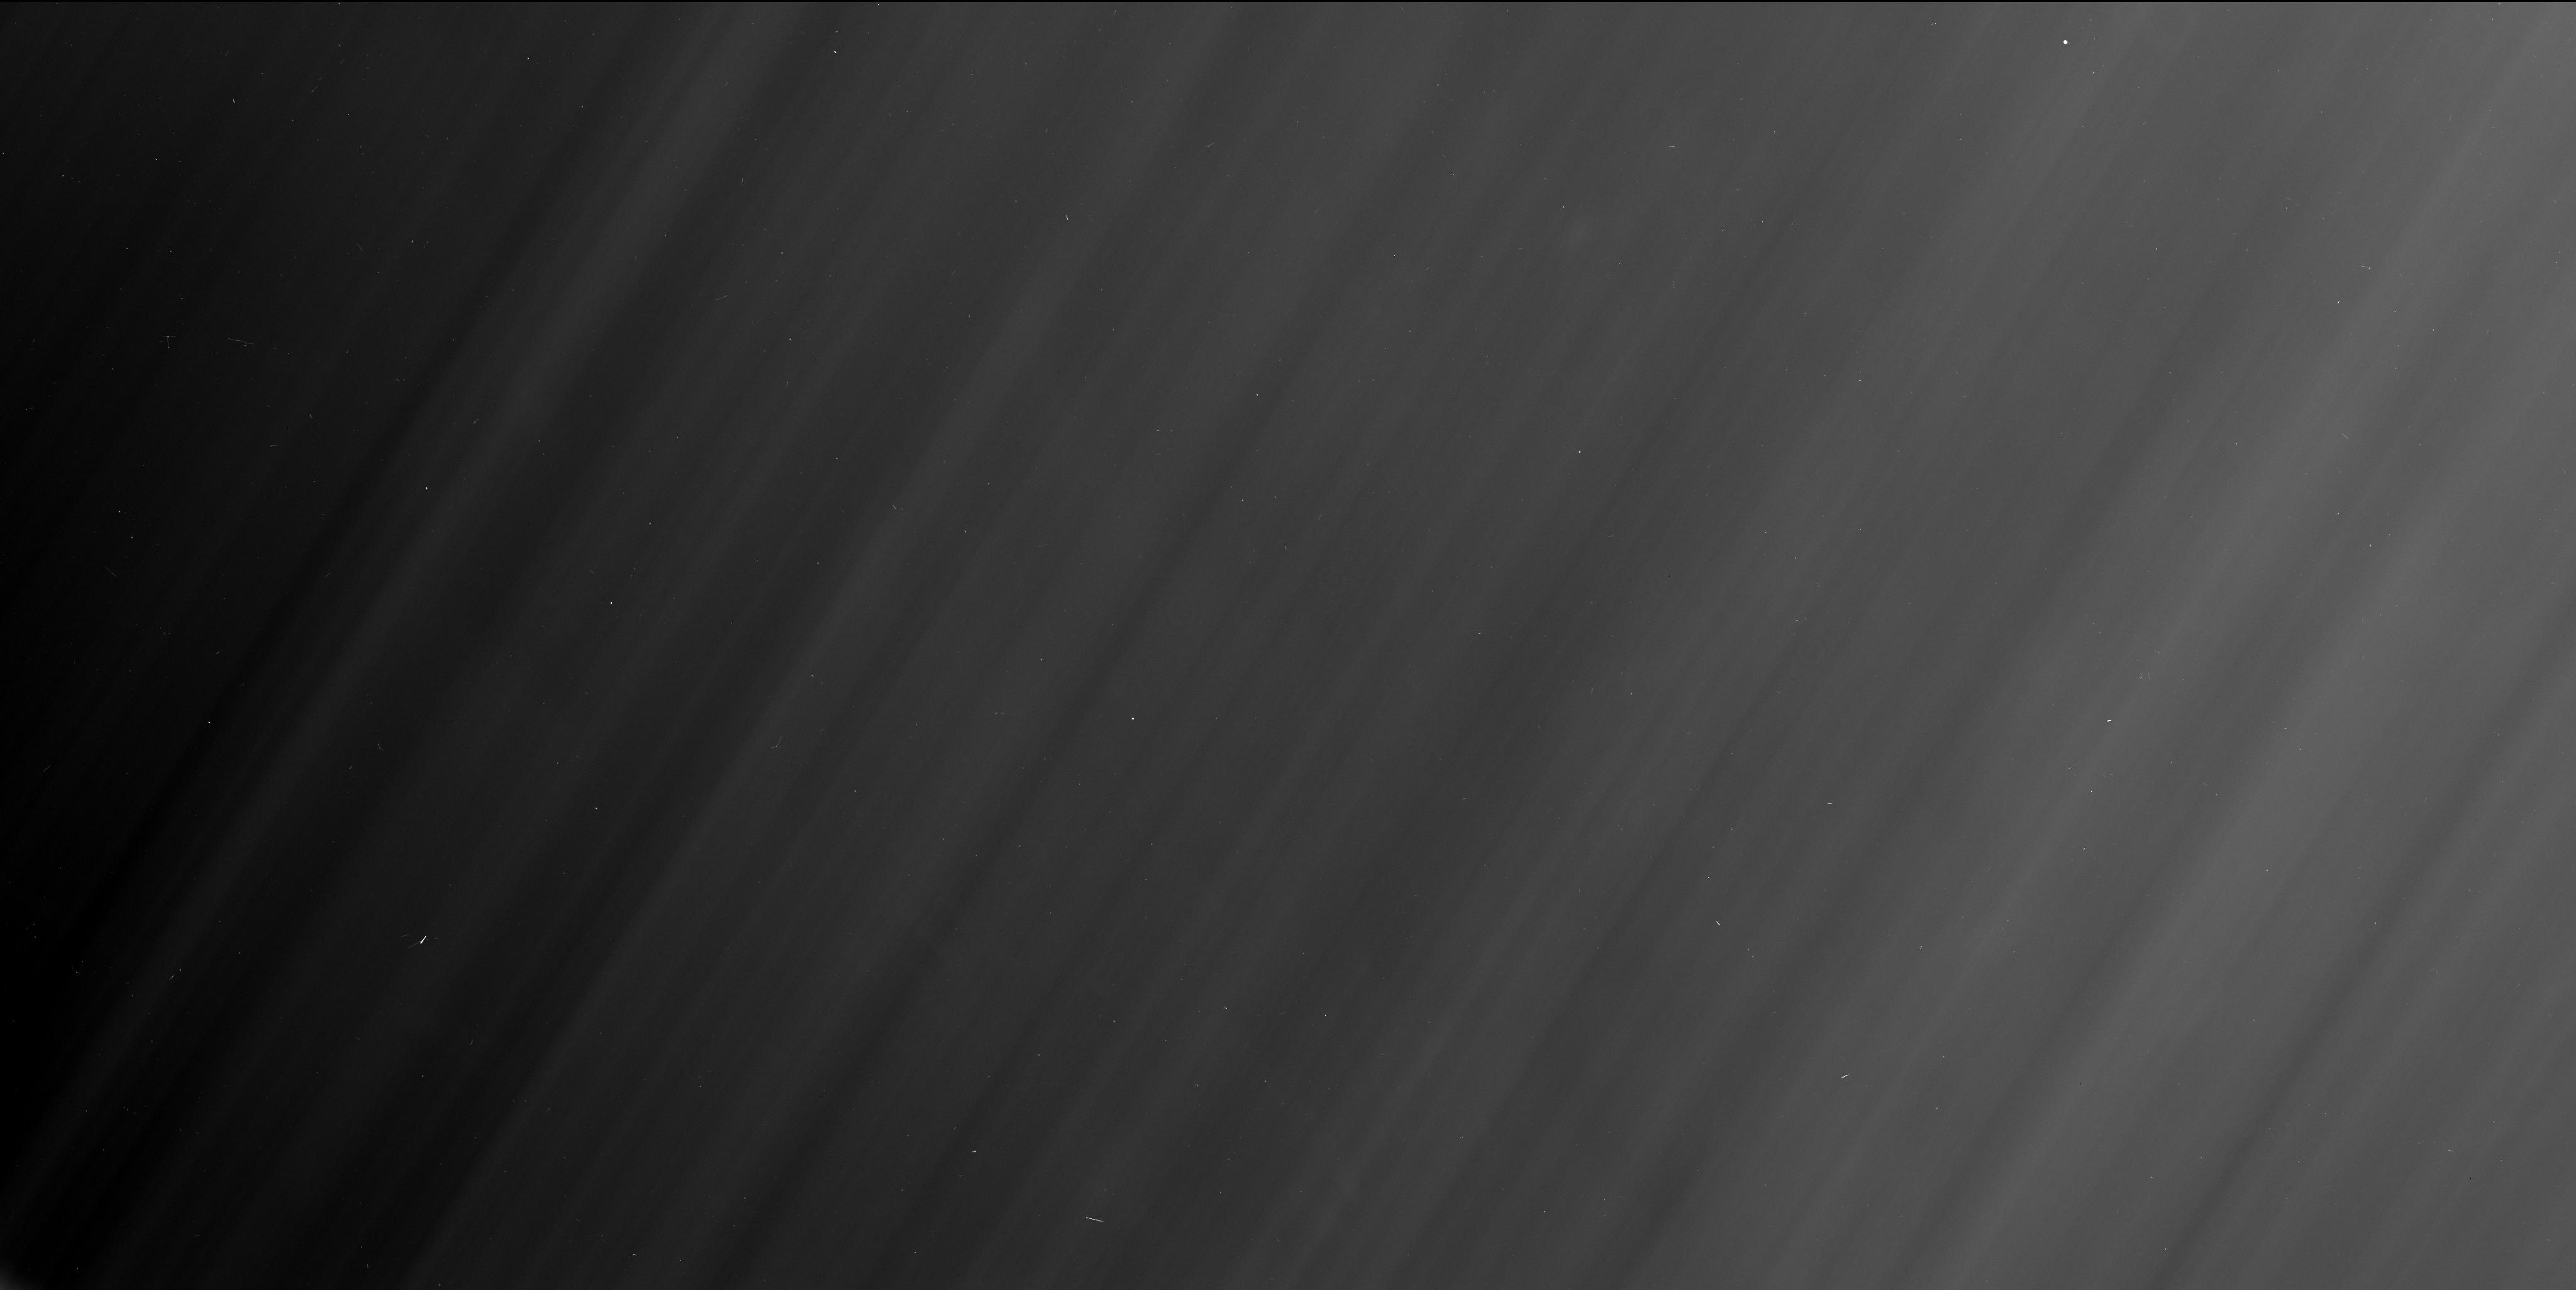
Target: field at RA 284.026°, Dec -19.640°
Instrument: WFC3/UVIS
Filter: F280N
Exposure: 1 min
Observation ID: ibu540yiq

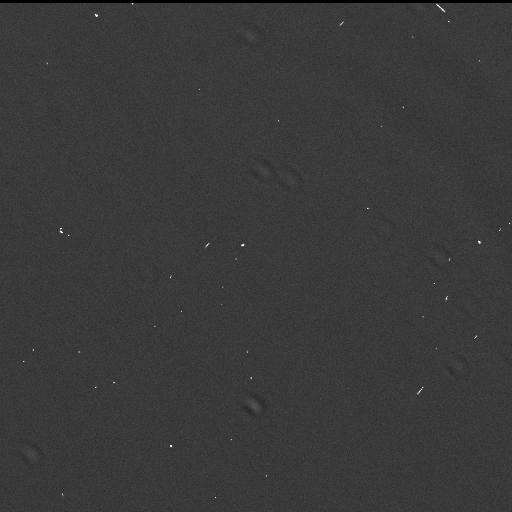
Target: field at RA 284.048°, Dec -19.570°
Instrument: WFC3/UVIS
Filter: F502N
Exposure: 1 min
Observation ID: ibu540ypq

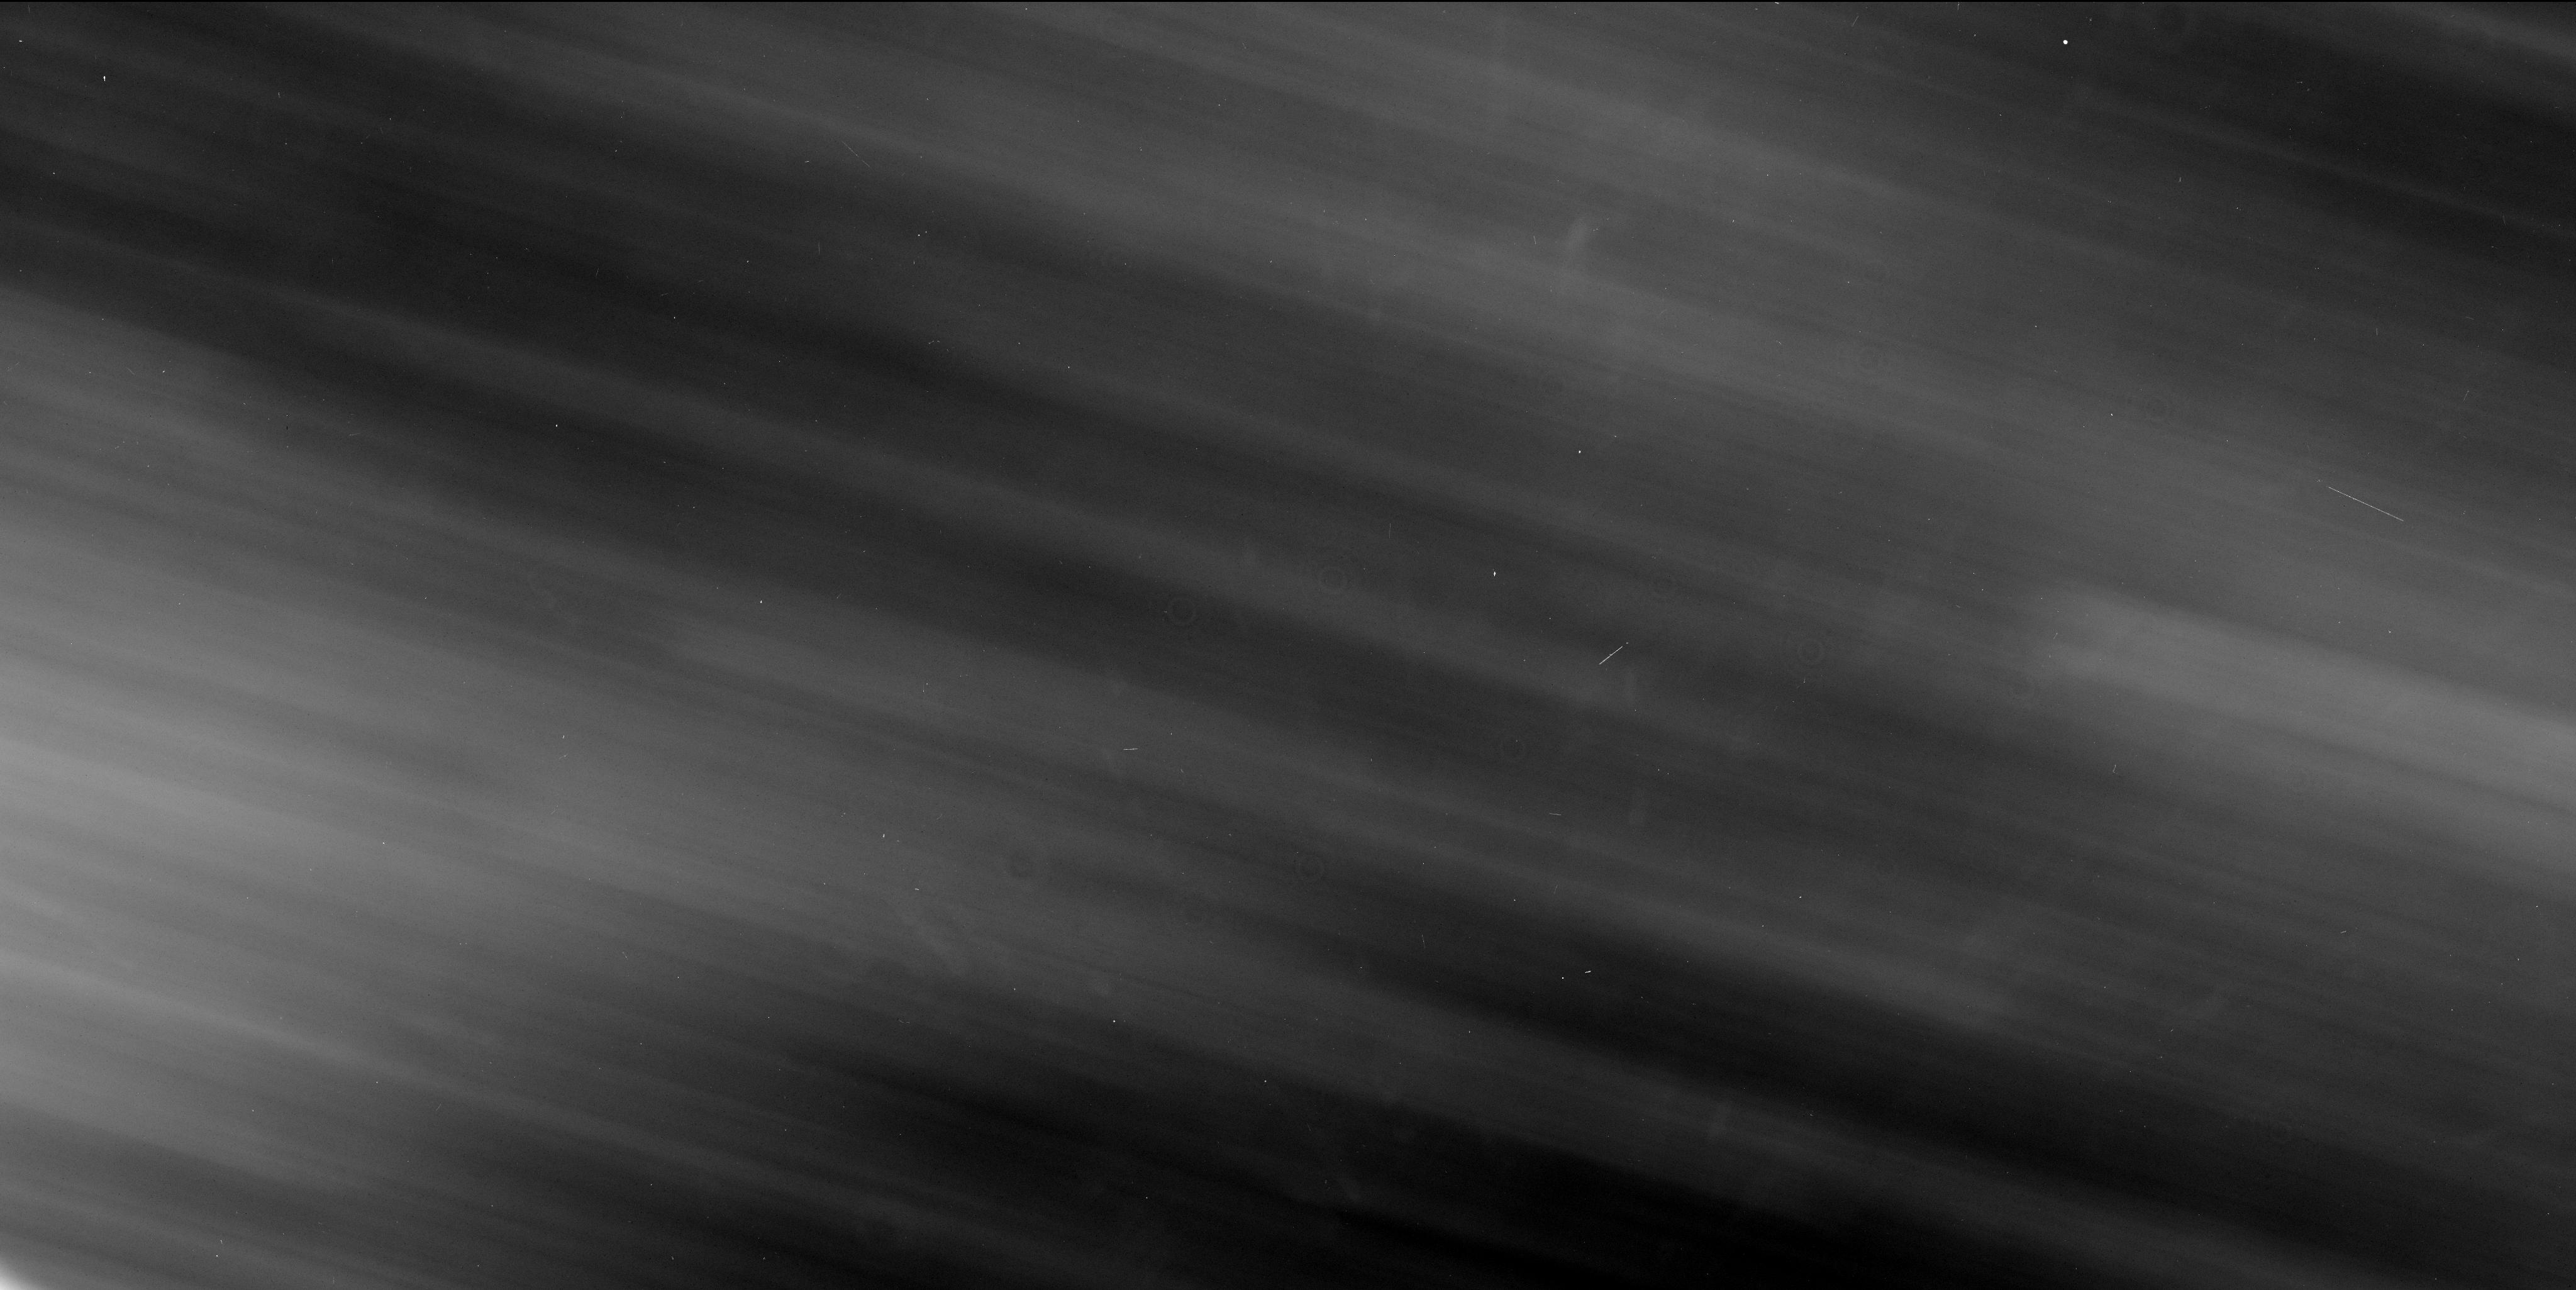
Target: field at RA 282.519°, Dec -21.023°
Instrument: WFC3/UVIS
Filter: F280N
Exposure: 1 min
Observation ID: ibu521kmq

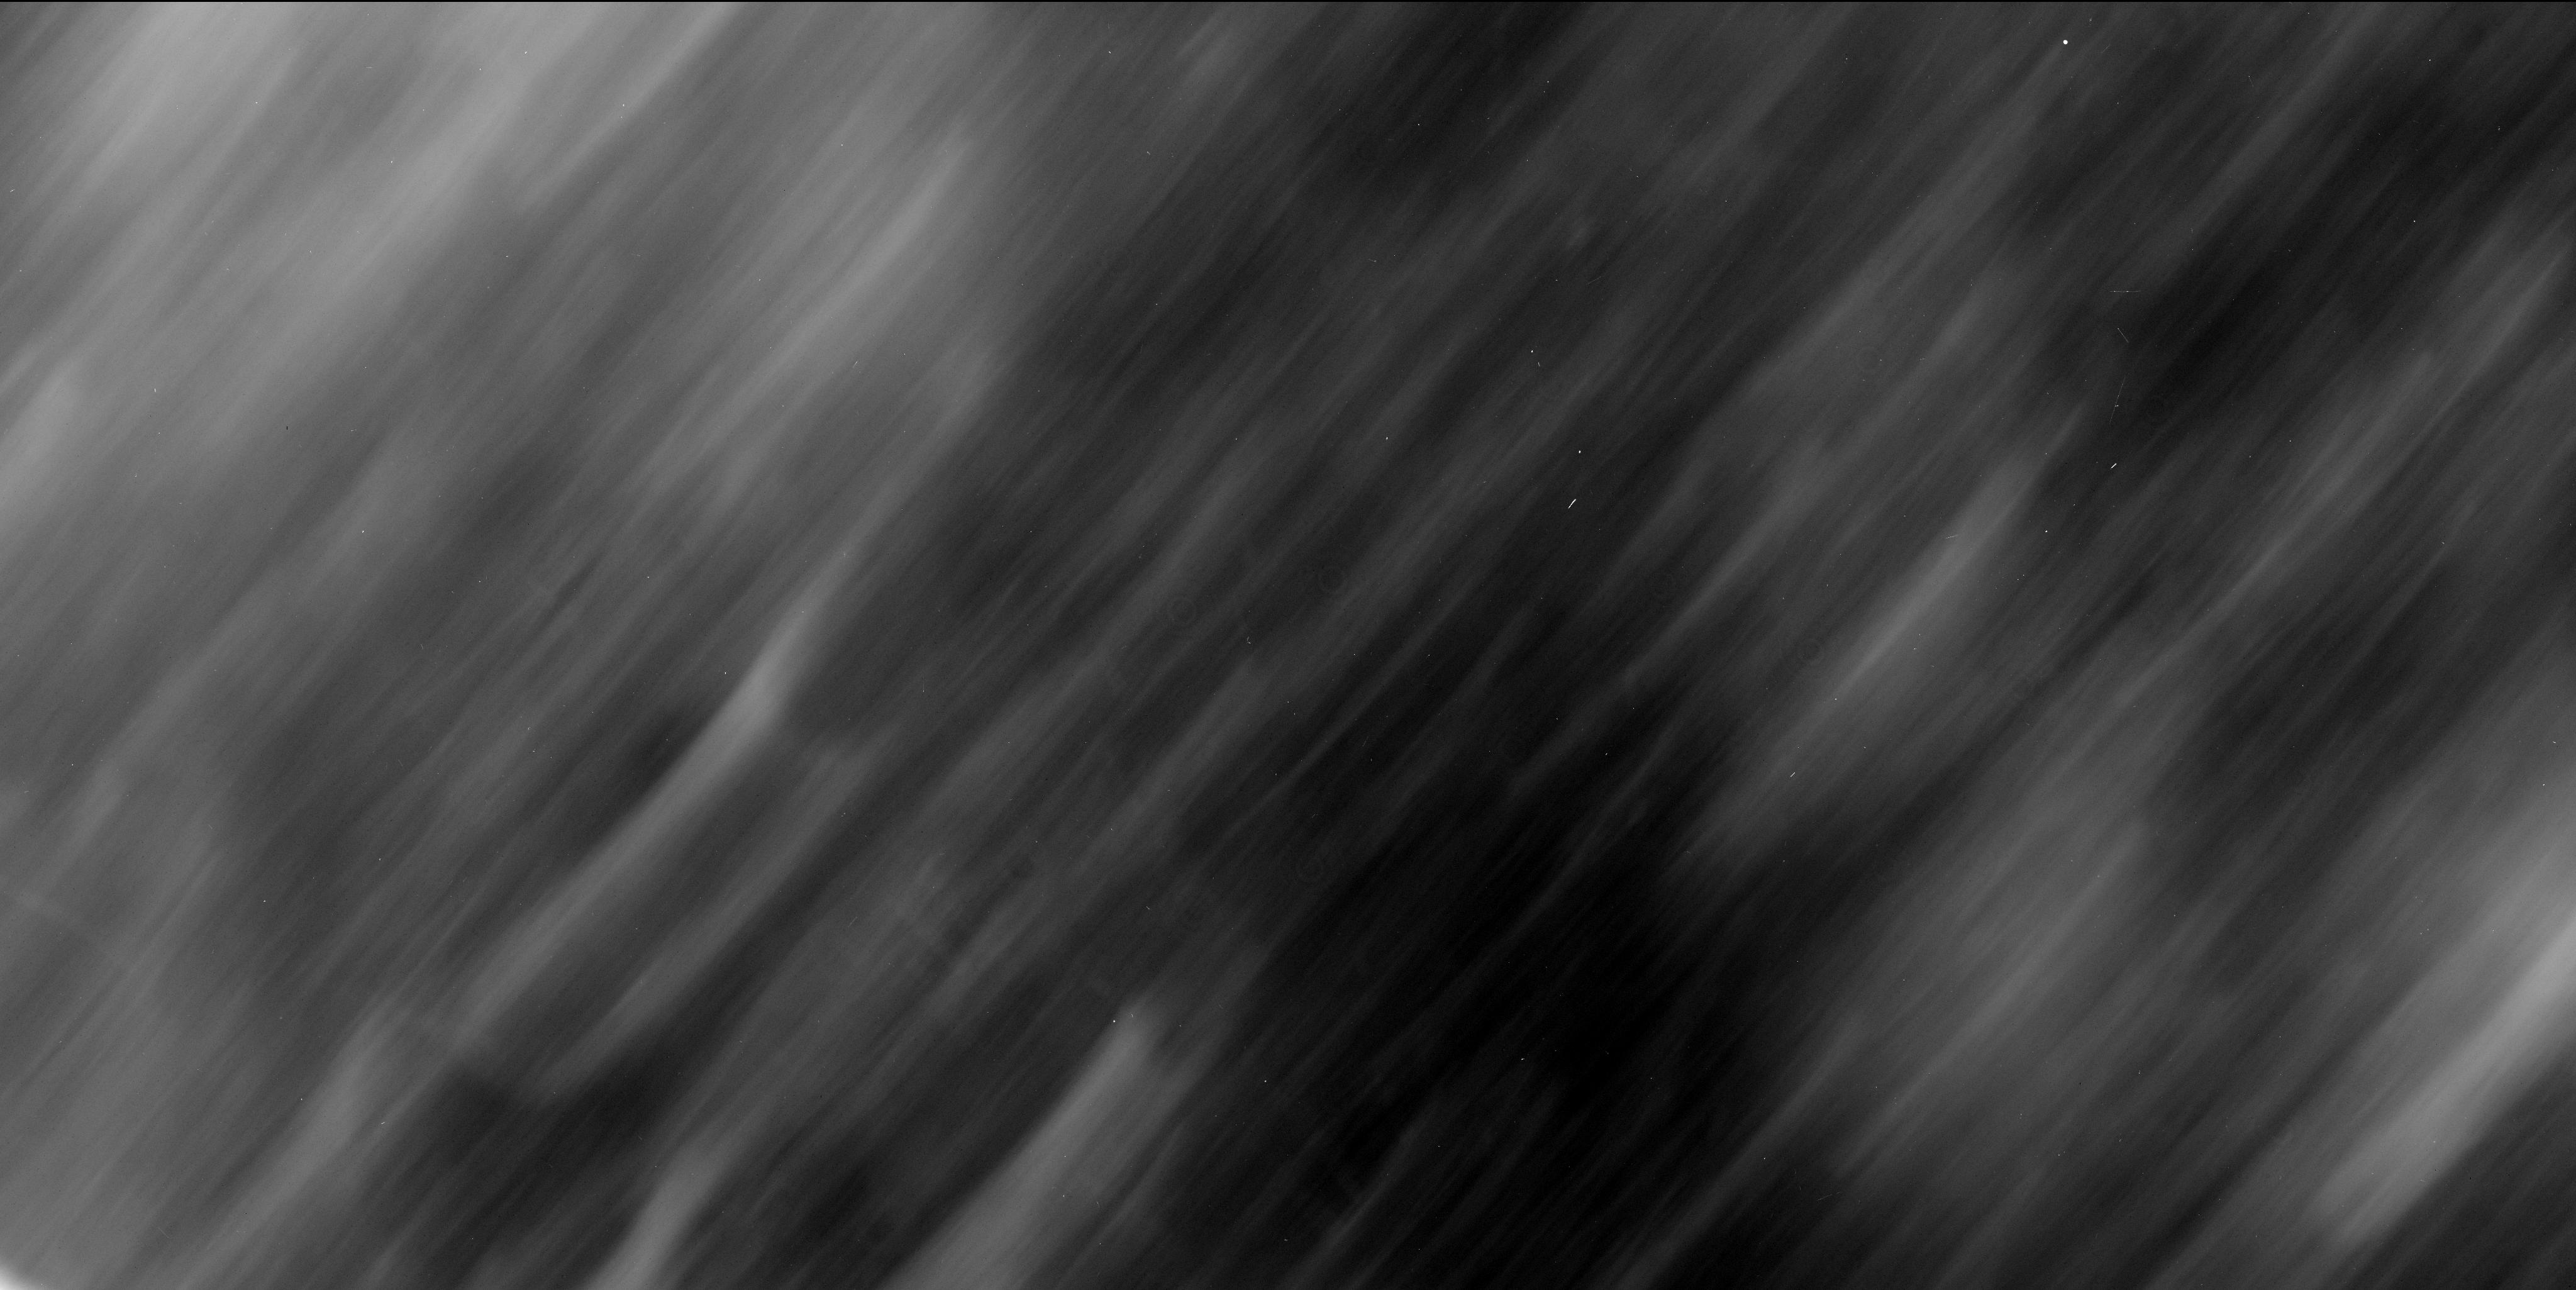
Target: field at RA 135.402°, Dec 12.598°
Instrument: WFC3/UVIS
Filter: F280N
Exposure: 1 min
Observation ID: ibu513prq

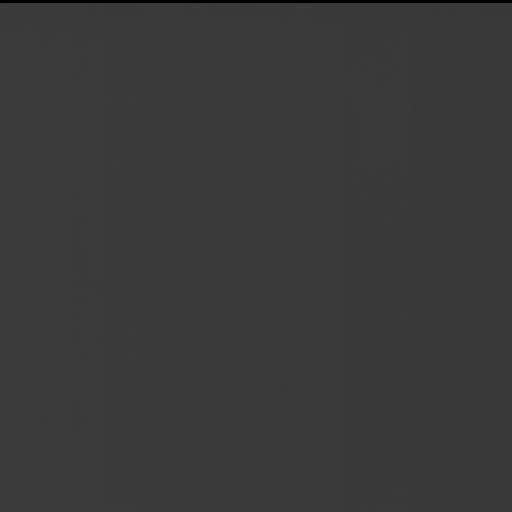
Target: field at RA 271.146°, Dec -21.861°
Instrument: WFC3/UVIS
Filter: F502N
Exposure: 1 min
Observation ID: ibu521kyq

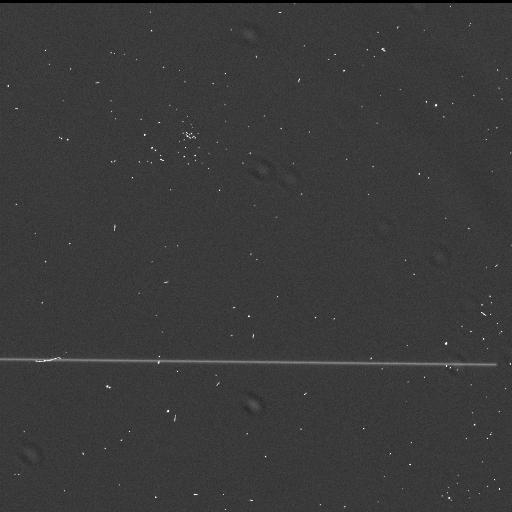
Target: field at RA 279.967°, Dec -20.214°
Instrument: WFC3/UVIS
Filter: F502N
Exposure: 1 min
Observation ID: ibu530saq

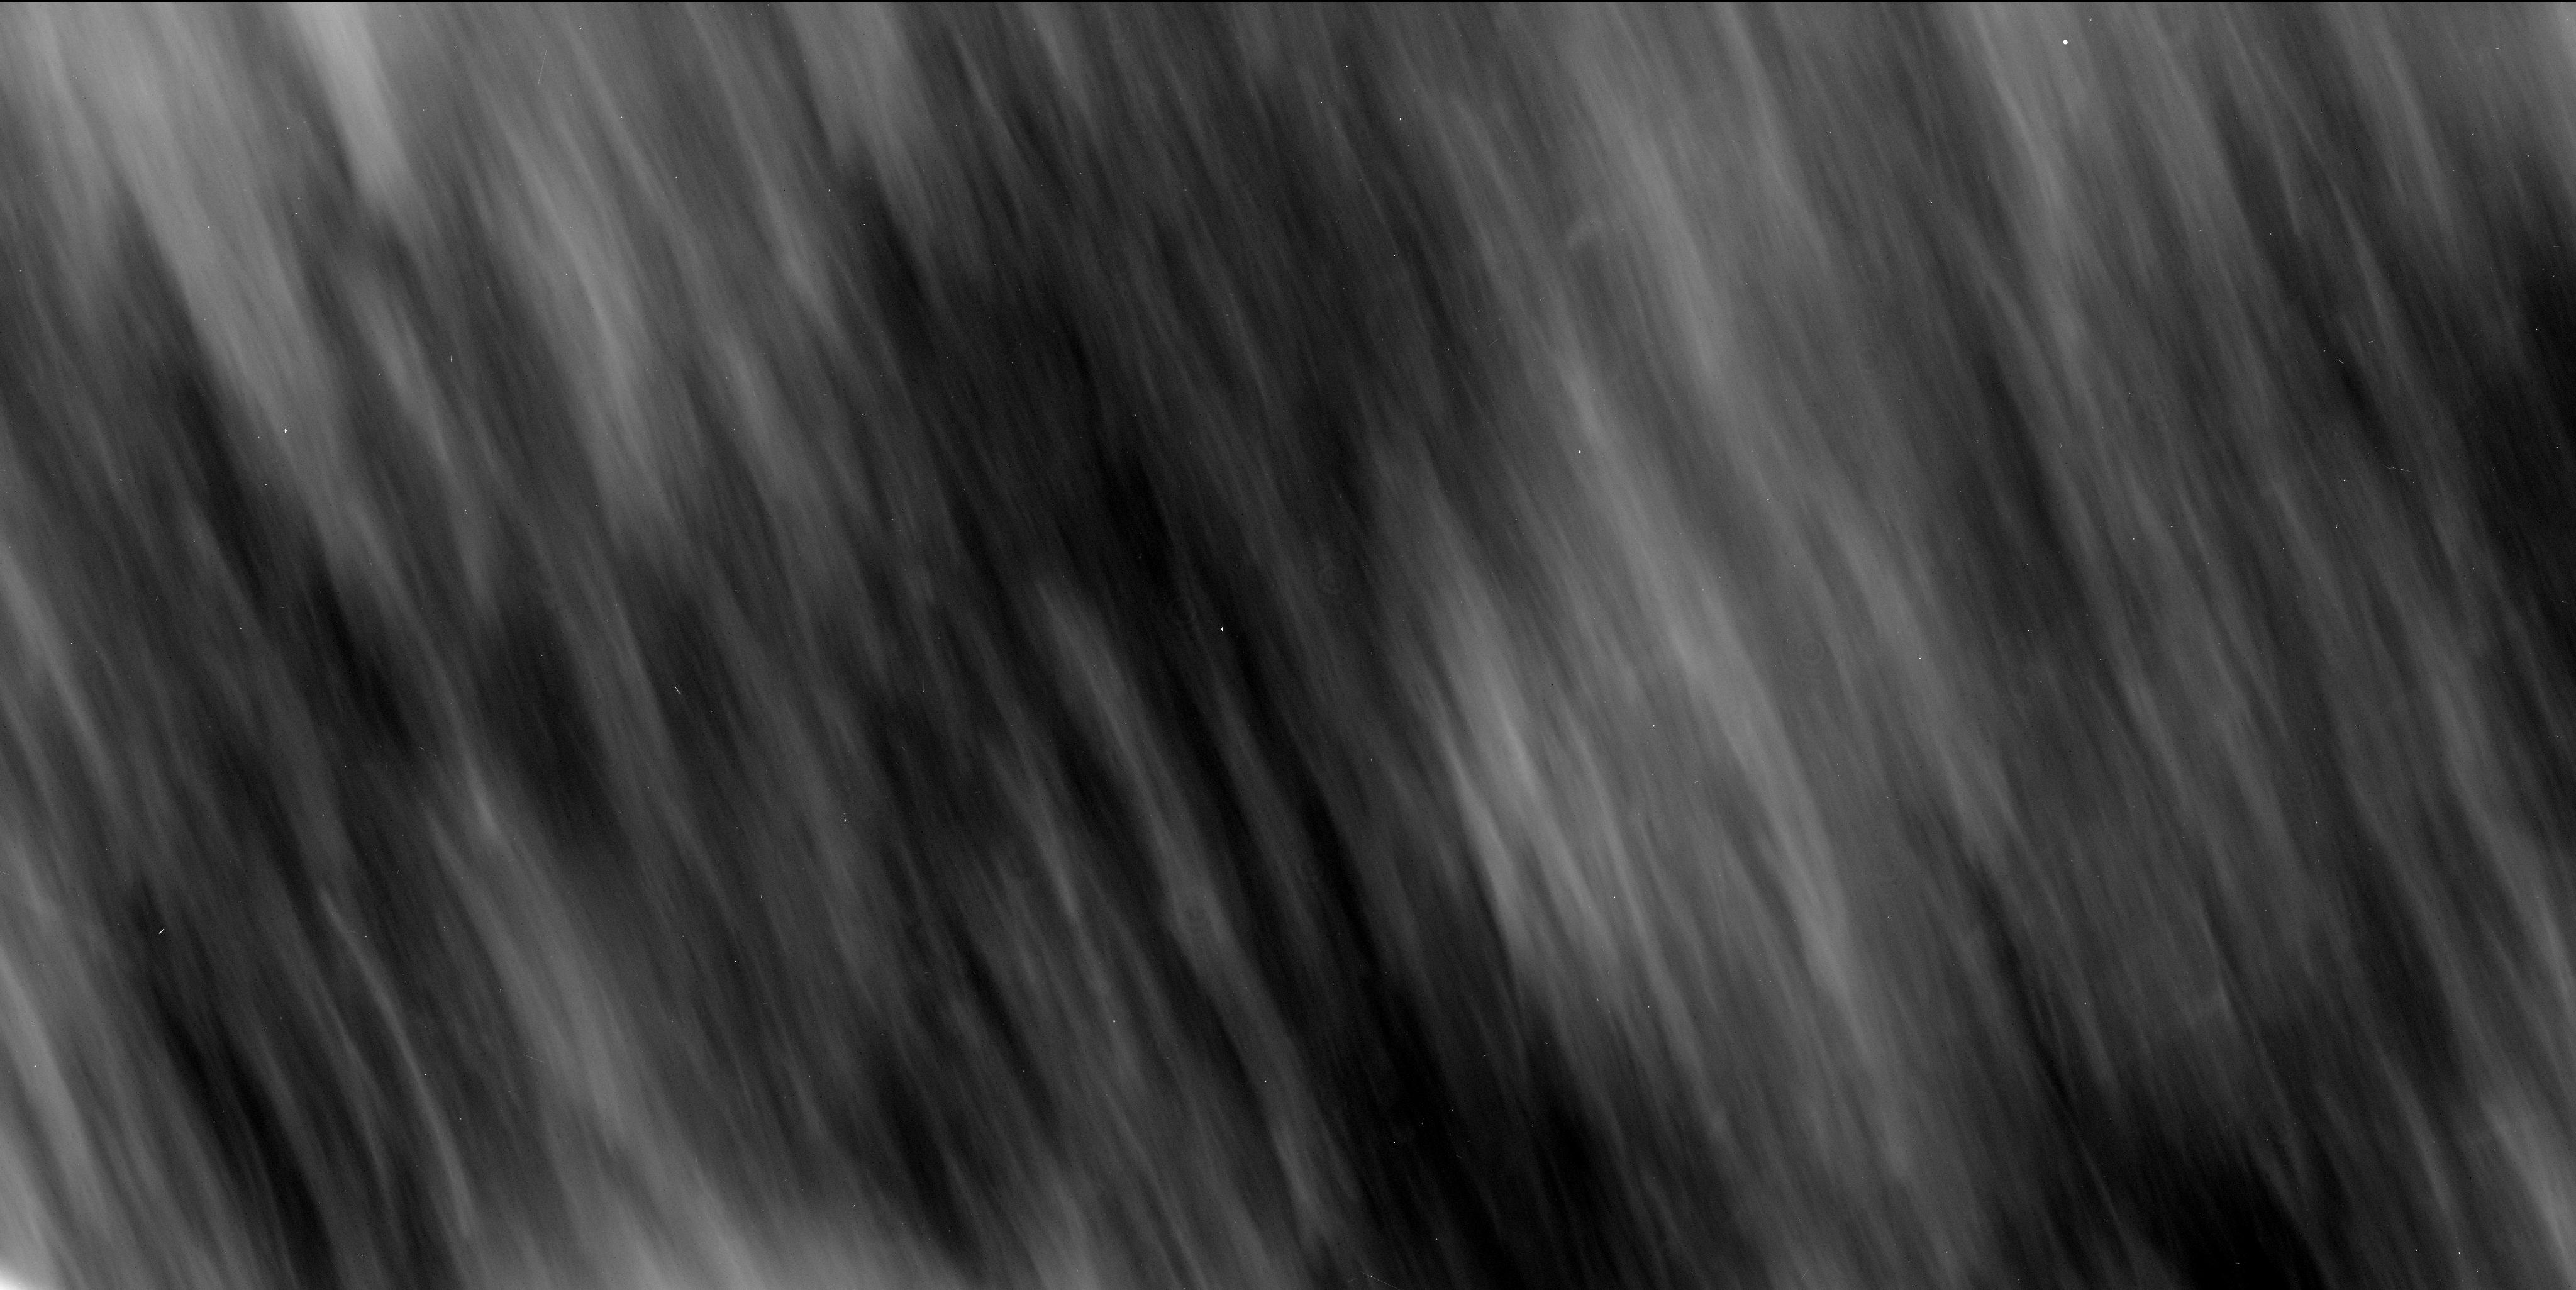
Target: field at RA 134.480°, Dec 12.848°
Instrument: WFC3/UVIS
Filter: F280N
Exposure: 1 min
Observation ID: ibu511ojq

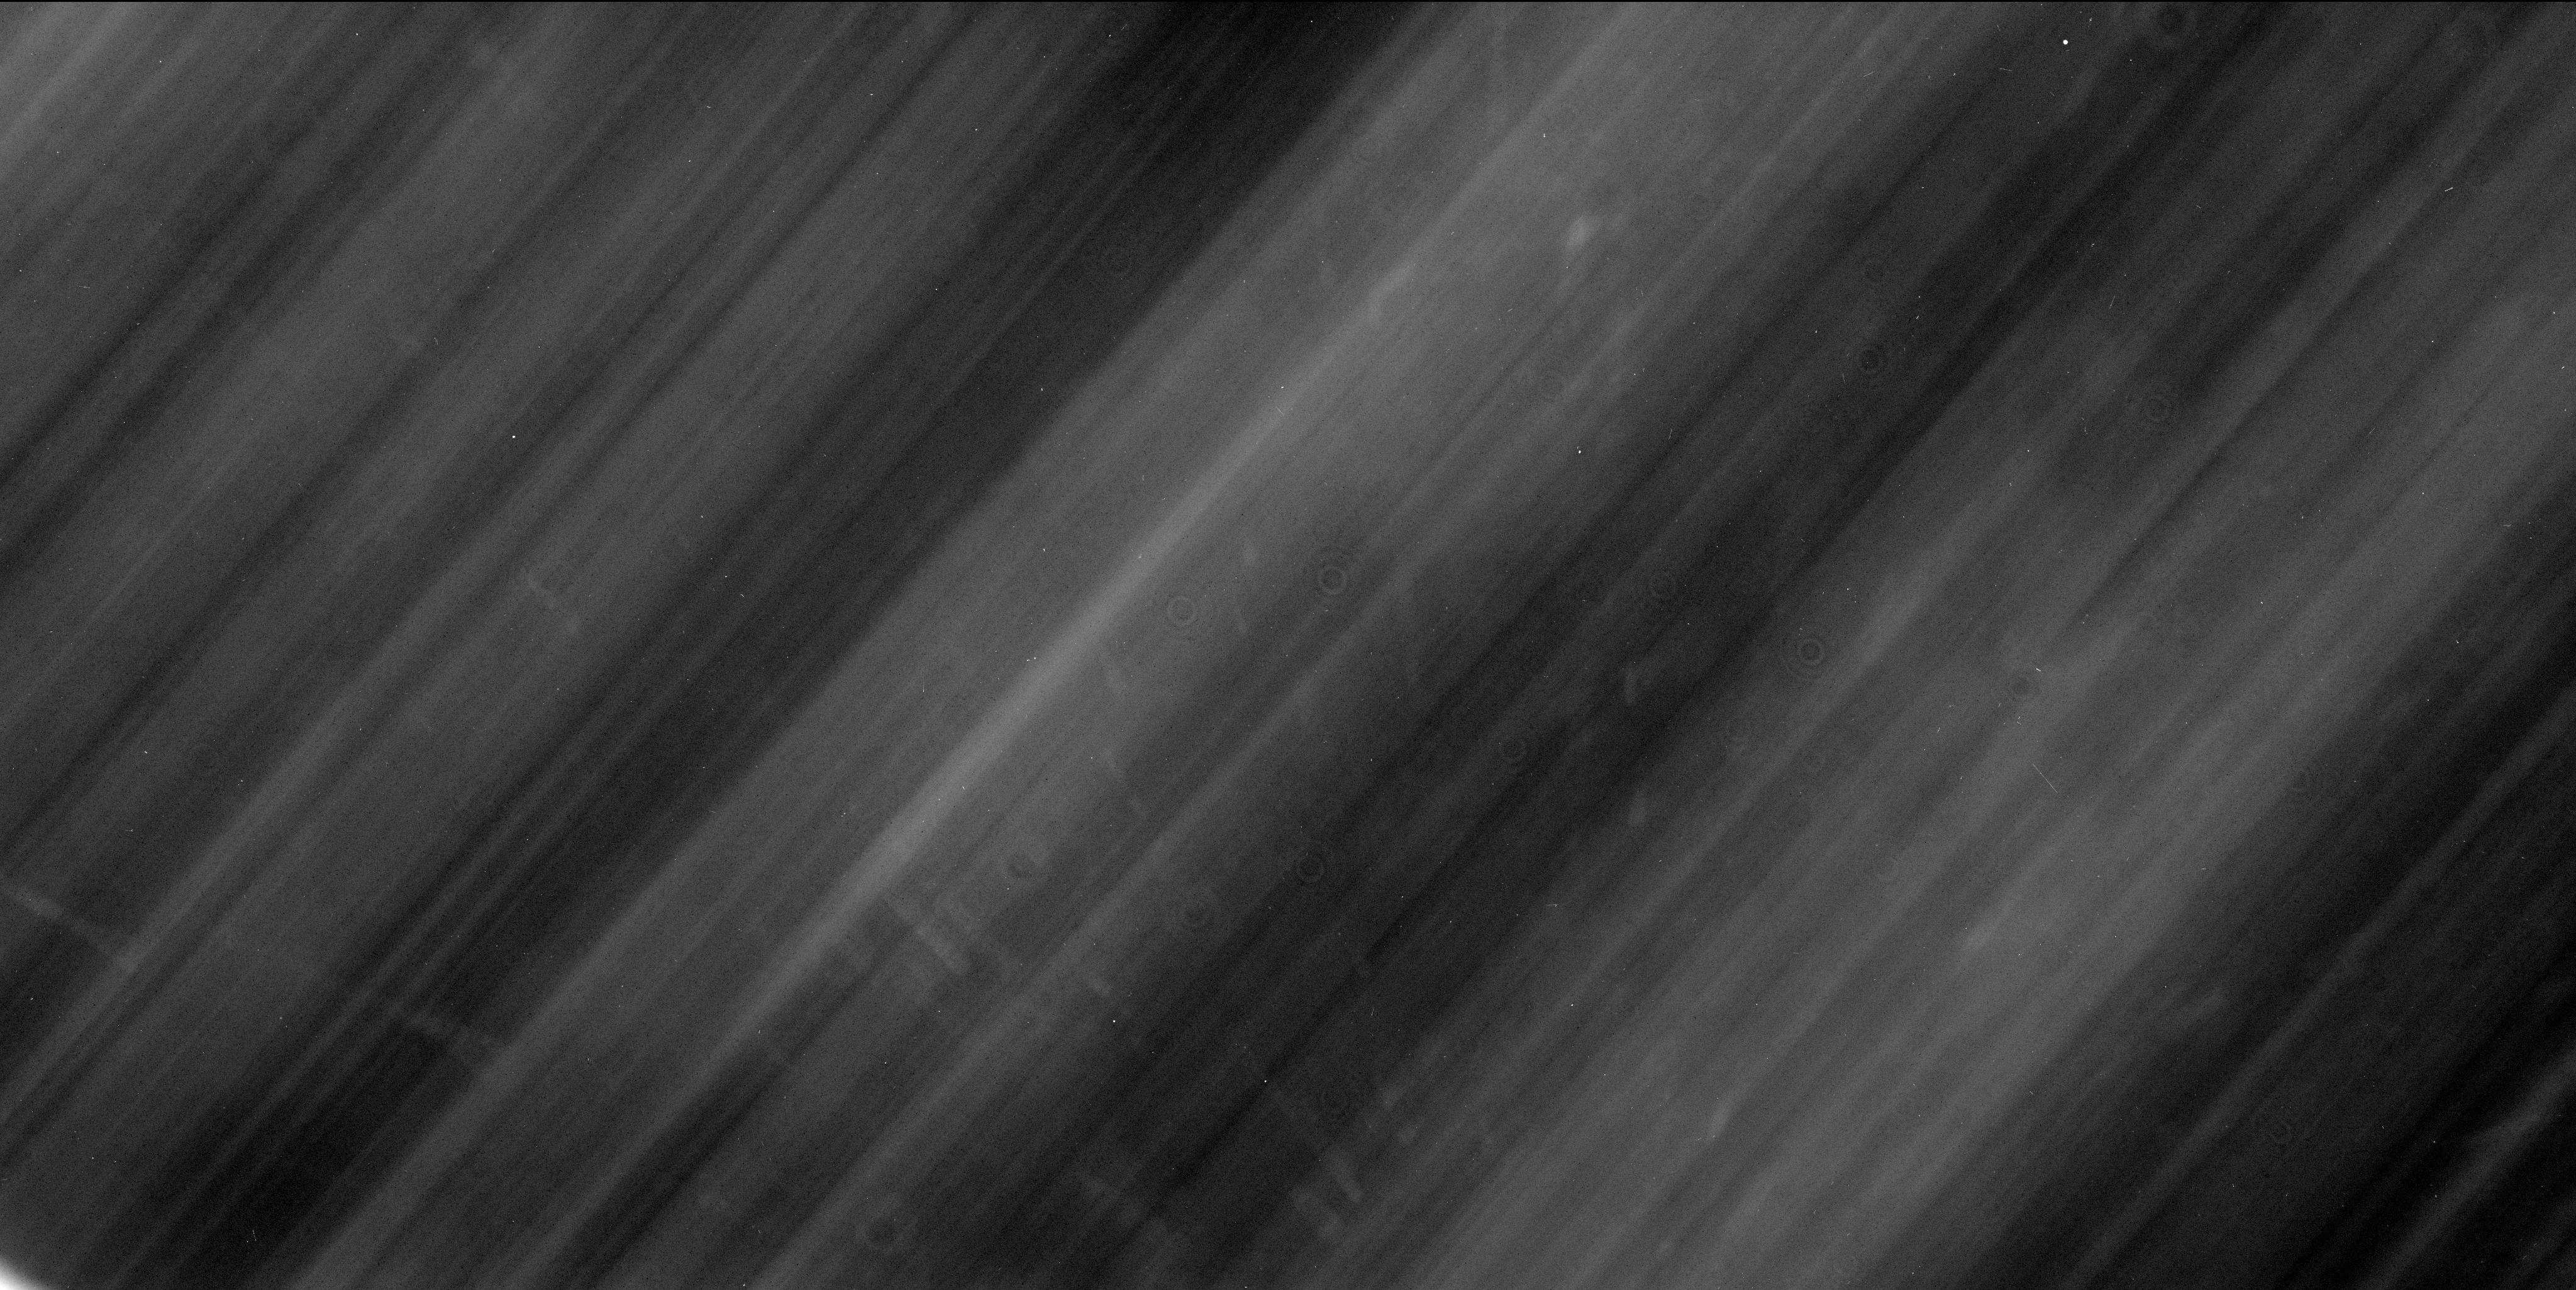
Target: field at RA 280.701°, Dec -19.663°
Instrument: WFC3/UVIS
Filter: F280N
Exposure: 1 min
Observation ID: ibu530tfq

Venus observed as an extrasolar planet (PI: Ehrenreich, David)

In a relatively near future, numerous transiting extrasolar planets will be discovered (gaseous giant planets, Earth-size planets and temperate Uranus in the form of "Ocean-planets"). Space telescopes operating in the UV-optical-IR will allow the study of their atmospheres. We have to show if and how these observations will give access to the detection of atmospheric species, particularly when telluric planets will be observed, to demonstrate that life may be possible on one of them. For that purpose, we propose to use the unique event of the century, the Venus transit in 2012 (next Venus transits are in 2117 and 2125!), to demonstrate the feasibility of these observations and show precisely what a Venus-like planet will look-like. To observe the Venus transit with similar conditions as extrasolar planets (no spatial resolution), we propose to observe the solar light reflected on the Moon during the Venus transit on June 5-6 2012, lasting about 7h 40mn, i.e. about 4 HST orbits. A total of 5 HST orbits will allow us to obtain high S/N transit spectra and reference spectra to reveal the detectable atmospheric species with current space instrumentations. Similarly, in a companion proposal, we propose to observe the Earth transit on the Moon through the reflected light during a total Moon eclipse to directly compare the observed atmospheric signatures of Earth-like and Venus-like extrasolar planets.